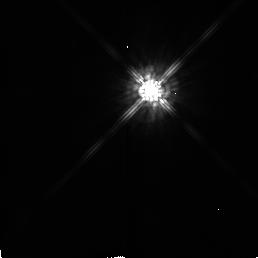
Target: HD56126
Instrument: NICMOS/NIC2
Filter: F160W
Exposure: 2 min
Observation ID: n48o02030

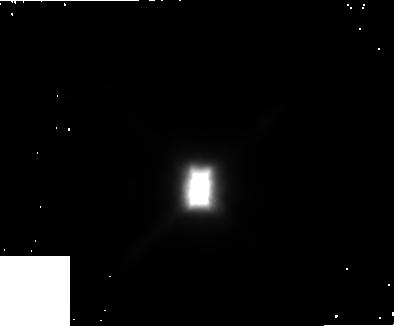
Target: HD44179
Instrument: NICMOS/NIC1
Filter: F110W
Exposure: 3 min
Observation ID: n48o03010

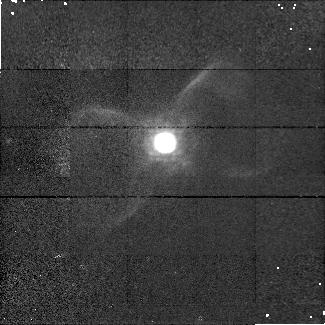
Target: PK111-02D1
Instrument: NICMOS/NIC1
Filter: F164N
Exposure: 9 min
Observation ID: n48o050g0

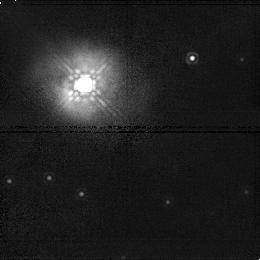
Target: IRAS21282+5050
Instrument: NICMOS/NIC1
Filter: F160W
Exposure: 6 min
Observation ID: n48o06040

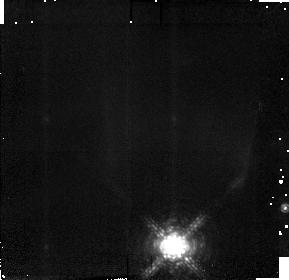
Target: PK010+18D2
Instrument: NICMOS/NIC2
Filter: F190N
Exposure: 9 min
Observation ID: n48o070i0

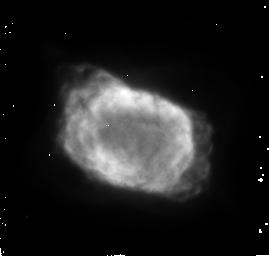
Target: NGC7027
Instrument: NICMOS/NIC2
Filter: F187N
Exposure: 9 min
Observation ID: n48o01070

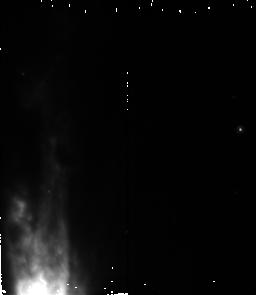
Target: OH231.8+4.2
Instrument: NICMOS/NIC2
Filter: F160W
Exposure: 4 min
Observation ID: n48o080o0

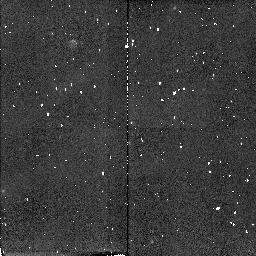
Target: HD184738
Instrument: NICMOS/NIC2
Filter: F212N
Exposure: 4 min
Observation ID: n48o04070

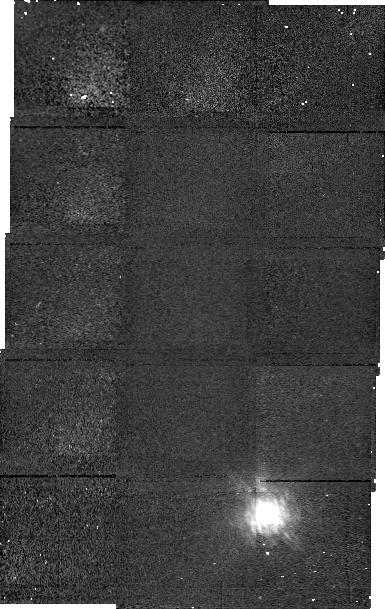
Target: PK010+18D2
Instrument: NICMOS/NIC1
Filter: F166N
Exposure: 17 min
Observation ID: n48o070g0

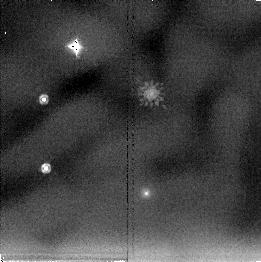
Target: HD56126
Instrument: NICMOS/NIC2
Filter: F205W
Exposure: 17 min
Observation ID: n48o02040

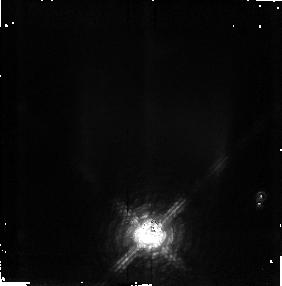
Target: PK010+18D2
Instrument: NICMOS/NIC2
Filter: F215N
Exposure: 17 min
Observation ID: n48o07040

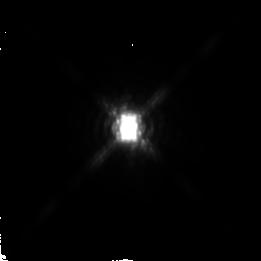
Target: HD44179
Instrument: NICMOS/NIC2
Filter: F222M
Exposure: 2 min
Observation ID: n48o03060

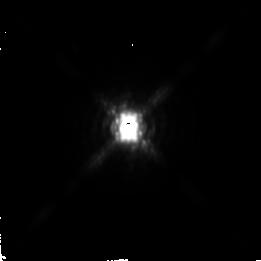
Target: HD44179
Instrument: NICMOS/NIC2
Filter: F237M
Exposure: 4 min
Observation ID: n48o03040

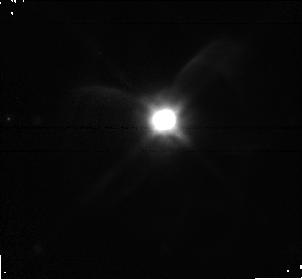
Target: PK111-02D1
Instrument: NICMOS/NIC1
Filter: F110W
Exposure: 6 min
Observation ID: n48o050k0

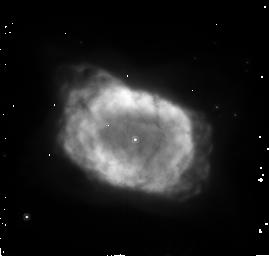
Target: NGC7027
Instrument: NICMOS/NIC2
Filter: F160W
Exposure: 4 min
Observation ID: n48o01030

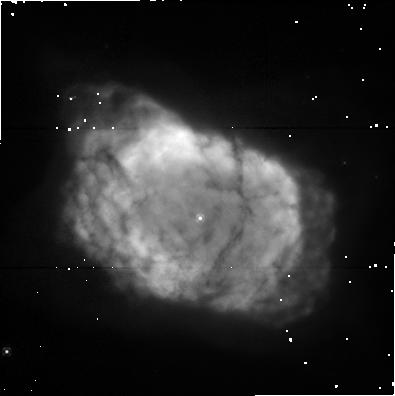
Target: NGC7027
Instrument: NICMOS/NIC1
Filter: F110W
Exposure: 4 min
Observation ID: n48o010c0

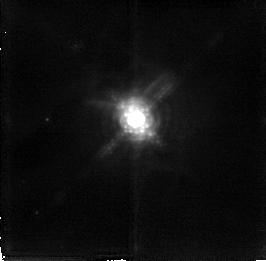
Target: PK111-02D1
Instrument: NICMOS/NIC2
Filter: F215N
Exposure: 26 min
Observation ID: n48o05080

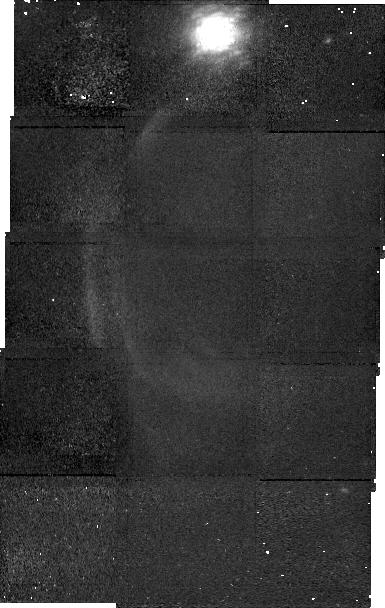
Target: PK010+18D2
Instrument: NICMOS/NIC1
Filter: F164N
Exposure: 34 min
Observation ID: n48o070f0

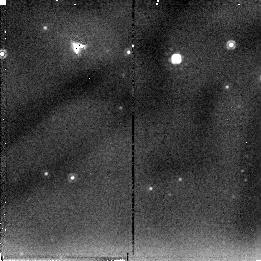
Target: IRAS21282+5050
Instrument: NICMOS/NIC2
Filter: F205W
Exposure: 6 min
Observation ID: n48o06020

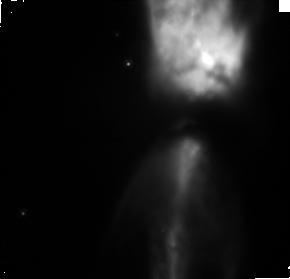
Target: OH231.8+4.2
Instrument: NICMOS/NIC1
Filter: F110W
Exposure: 23 min
Observation ID: n48o080s0

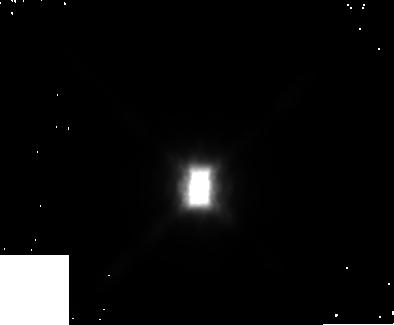
Target: HD44179
Instrument: NICMOS/NIC1
Filter: F160W
Exposure: 3 min
Observation ID: n48o03020

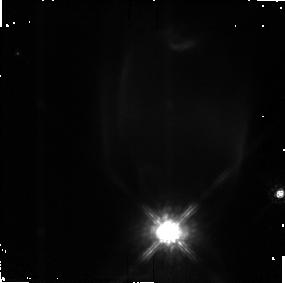
Target: PK010+18D2
Instrument: NICMOS/NIC2
Filter: F160W
Exposure: 4 min
Observation ID: n48o070a0

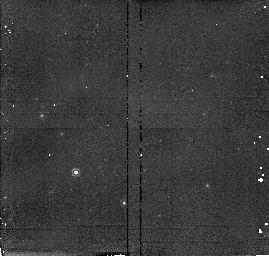
Target: NGC7027
Instrument: NICMOS/NIC2
Filter: F190N
Exposure: 17 min
Observation ID: n48o010a0

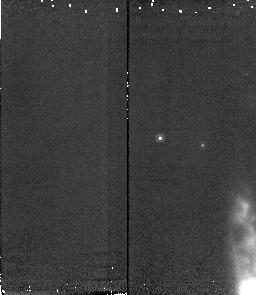
Target: OH231.8+4.2
Instrument: NICMOS/NIC2
Filter: F190N
Exposure: 9 min
Observation ID: n48o080k0

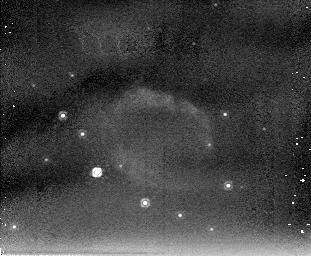
Target: NGC7027
Instrument: NICMOS/NIC2
Filter: F205W
Exposure: 17 min
Observation ID: n48o010b0

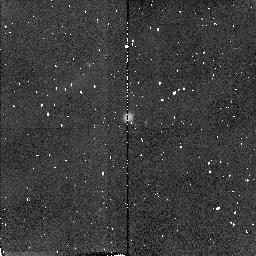
Target: PK111-02D1
Instrument: NICMOS/NIC2
Filter: F187N
Exposure: 4 min
Observation ID: n48o050a0

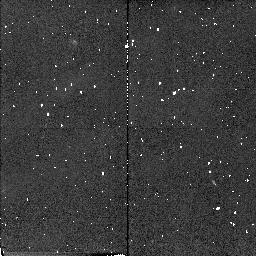
Target: HD184738
Instrument: NICMOS/NIC2
Filter: F215N
Exposure: 2 min
Observation ID: n48o040f0

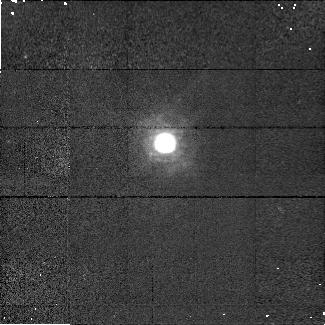
Target: PK111-02D1
Instrument: NICMOS/NIC1
Filter: F166N
Exposure: 9 min
Observation ID: n48o050j0

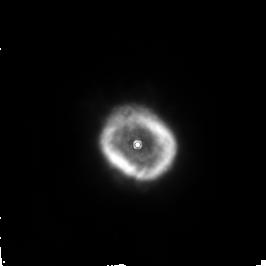
Target: HD184738
Instrument: NICMOS/NIC2
Filter: F187N
Exposure: 17 min
Observation ID: n48o04060

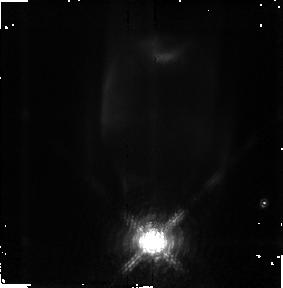
Target: PK010+18D2
Instrument: NICMOS/NIC2
Filter: F187N
Exposure: 9 min
Observation ID: n48o07070

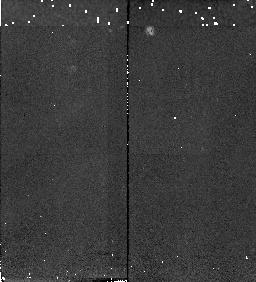
Target: PK010+18D2
Instrument: NICMOS/NIC2
Filter: F212N
Exposure: 4 min
Observation ID: n48o07030

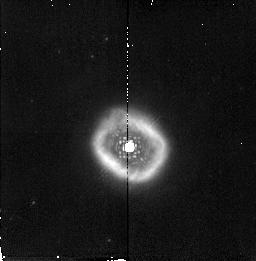
Target: HD184738
Instrument: NICMOS/NIC2
Filter: F190N
Exposure: 4 min
Observation ID: n48o040e0

Unscrambling the Near-Infrared Properties of Young Planetary Nebulae (PI: Latter, William B.)

We propose to utilize the unique capabilities of HST/NICMOS to carry out a study of the near-infrared properties for several proto-planetary and young planetary nebulae. Objects of this class display a number of enigmatic features that have prevented a full understanding of post-asymptotic giant branch stellar evolution. Because of their unique status and important location on the HR diagram, it is critical that the properties of proto-planetary and young planetary nebulae be understood. Because molecular hydrogen emission can probe both shocks (and therefore winds and jets) and the photodissociation region through ultraviolet-pumped near-infrared emission, several objects will be carefully imaged in molecular hydrogen. We will also image an object in carbon monoxide emission. Near-infrared carbon monoxide emission likely arises from a warm circumstellar disk (as in young stellar objects), but the presence of such a disk needs to be confirmed. Several deep broadband images will be acquired to examine clumping and departures from perfect symmetry. We intend to place our understanding of these objects into the bigger picture of post-asymptotic giant branch evolution through complementary HST/NICMOS observations of several related objects. These data will be tied into ongoing ground -based near- and mid-infrared observational efforts.